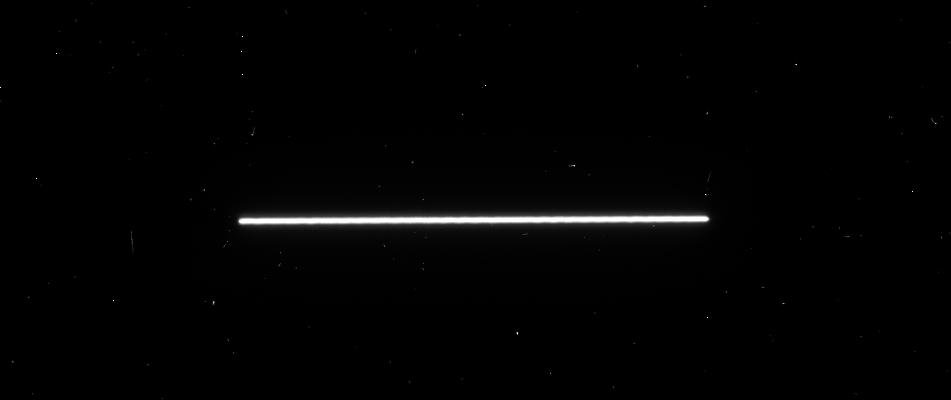
Target: WASP-43. Instrument: WFC3/UVIS. Filter: F350LP. Exposure: 1 min. Observation ID: idt401oqq

WFC3-UVIS Eclipse Observation of WASP-43b: Helping James Webb See Through the Clouds (PI: Fraine, Jonathan)

Observations of hot Jupiters have shown that aerosols (i.e. clouds/hazes) exist in their atmospheres, but their location and composition is not generally well known. WASP-43b is poised to become the most well characterized hot Jupiter to date, including several confirmed JWST GTO and ERS phase curve observations. However, previous observations of WASP-43b indicate that aerosol formation in its atmosphere could introduce degeneracy or spurious detections of gas phase chemistry - a major constrain on planet formation theories. In addition, optical reflectivity from these aerosols may be a dominant source of emission to constrain the total energy budget of this planet. Our proposed HST-UVIS observations will constrain the aerosol distribution and composition of WASP-43b, as well as provide essential context for interpreting the upcoming JWST-GTO and JWST-ERS results.